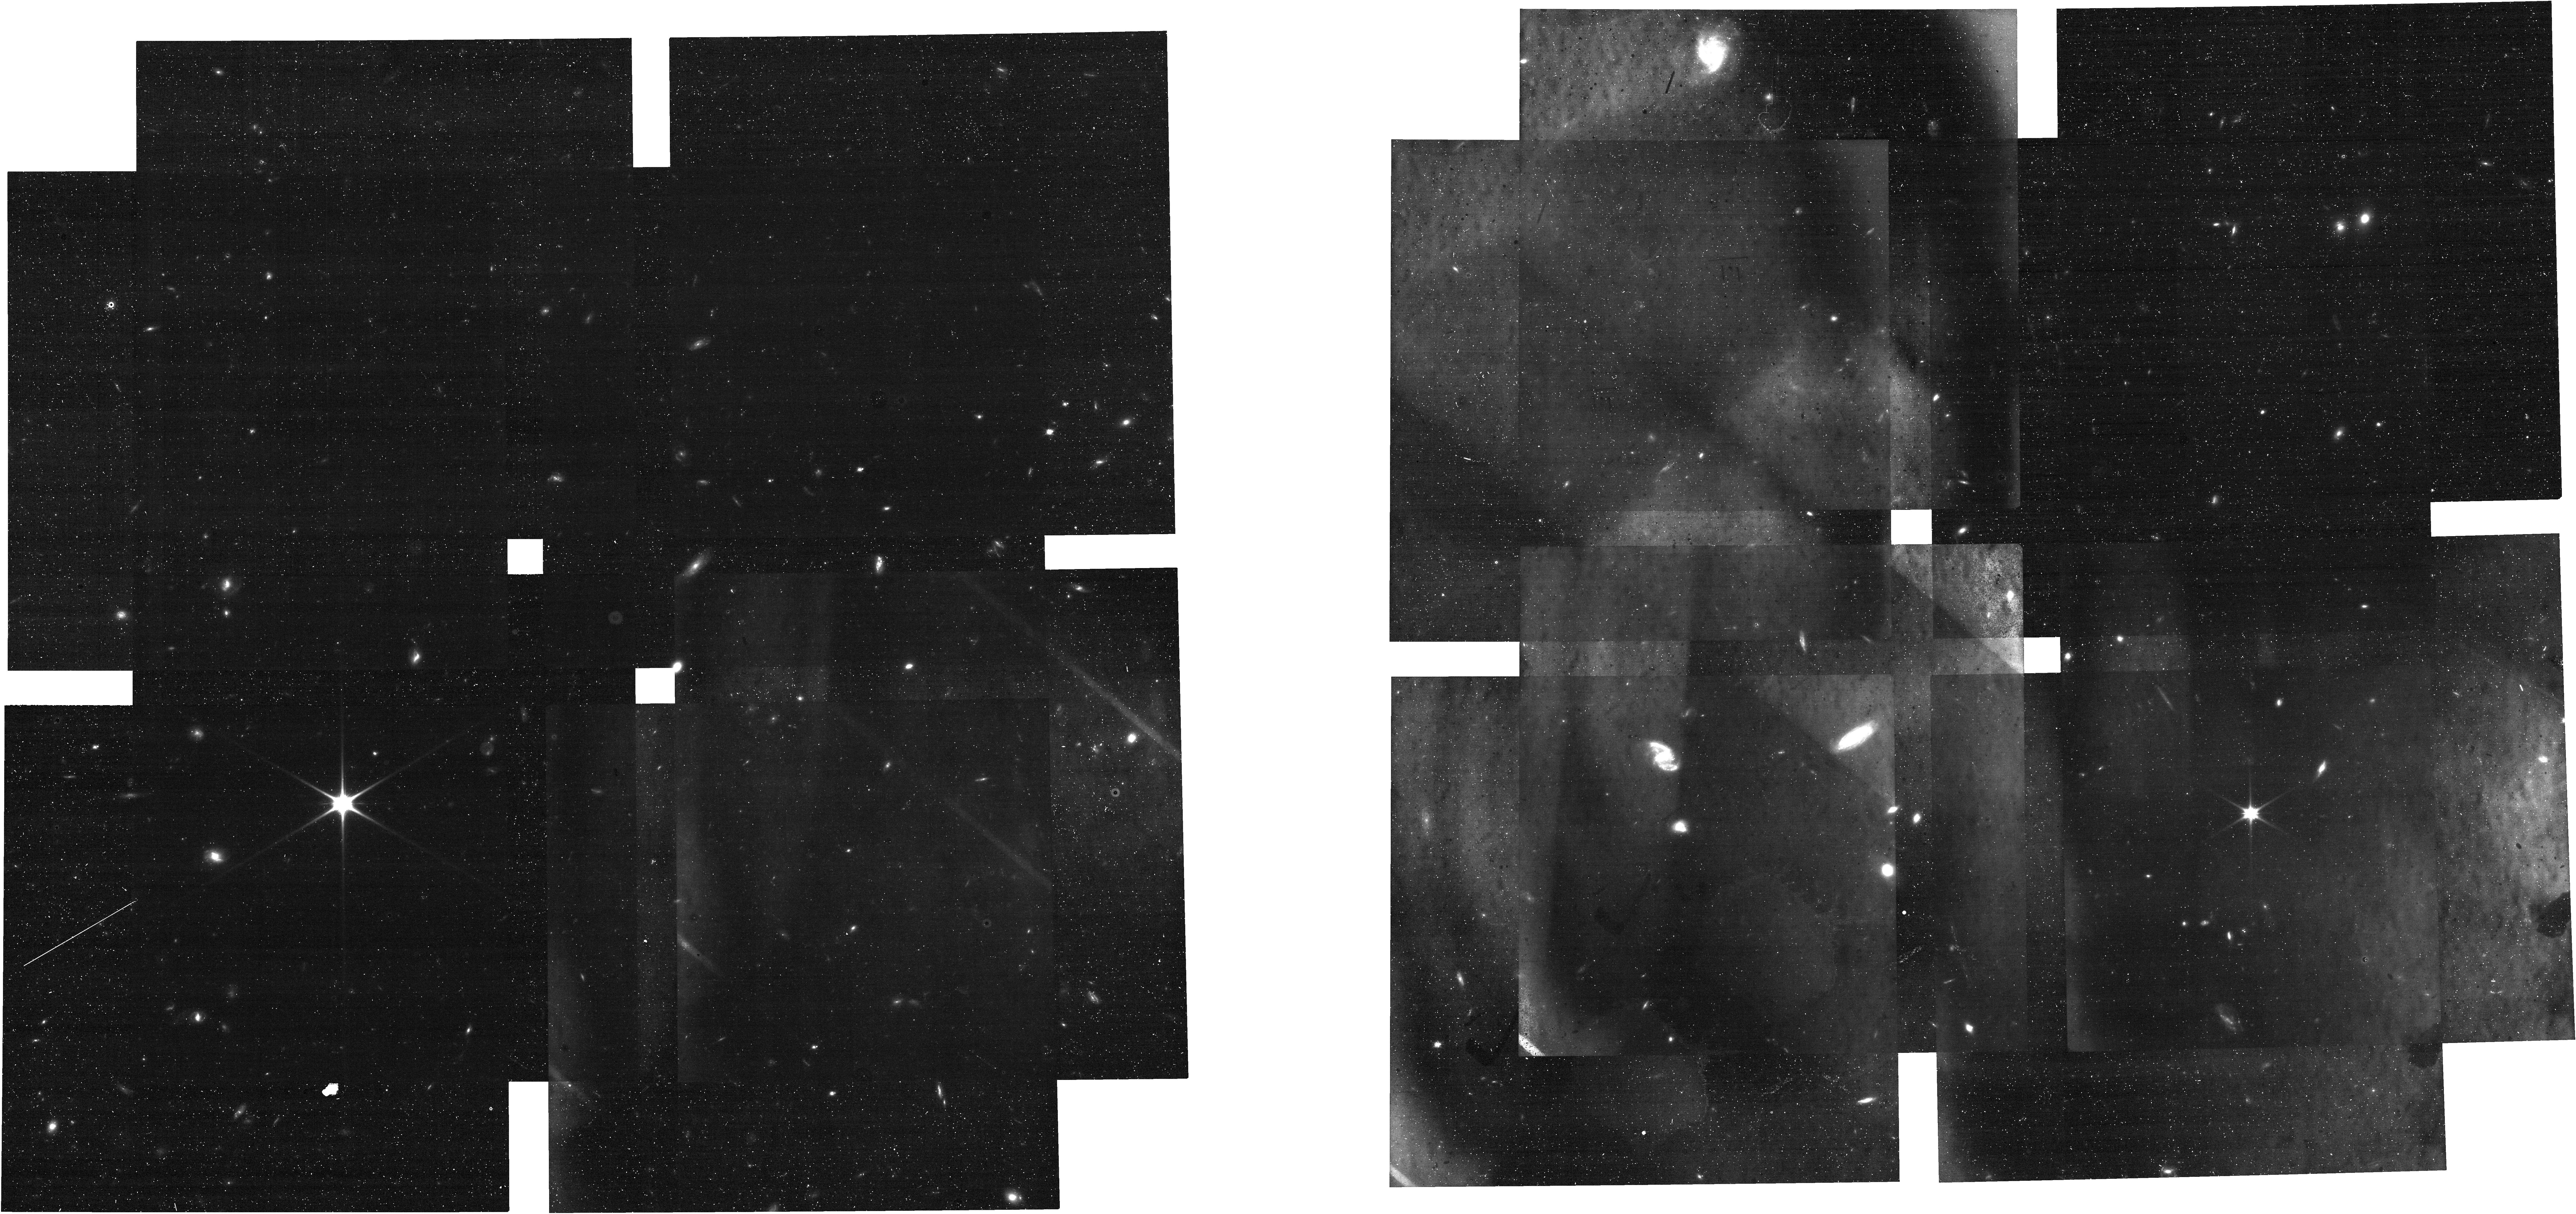
Target: ECLIPTIC-RA00
Instrument: NIRCAM
Filter: F090W
Exposure: 24 min
Observation ID: jw01475-o001_t004_nircam_clear-f090w

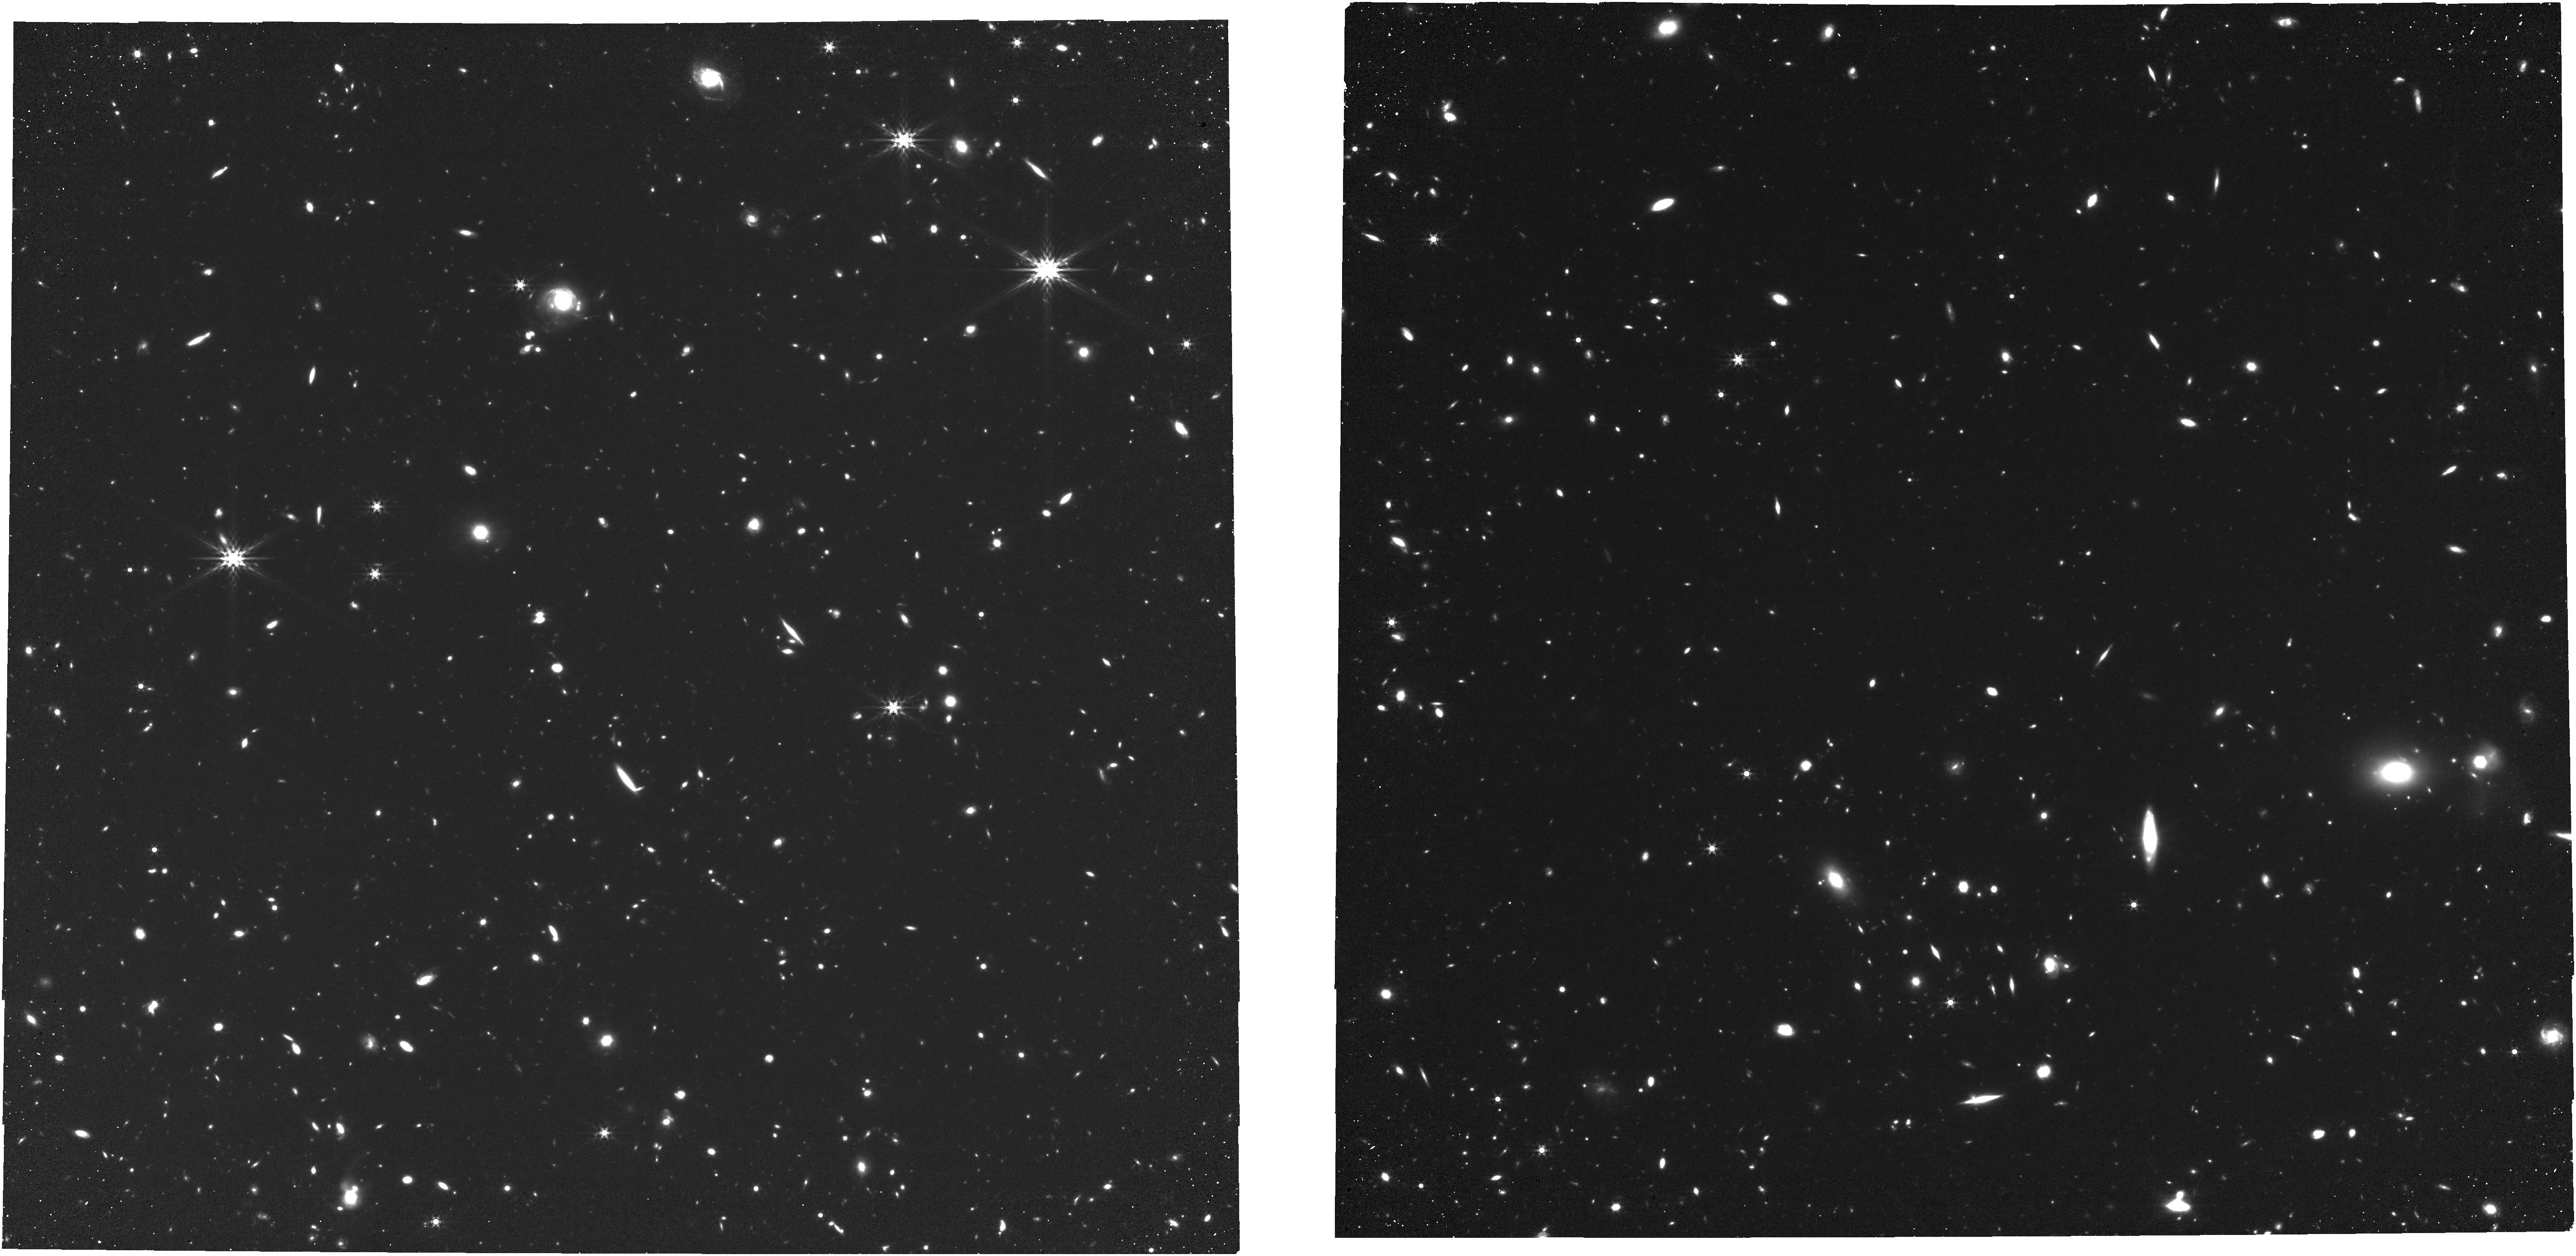
Target: ECLIPTIC-RA80
Instrument: NIRCAM
Filter: F444W
Exposure: 3.4 h
Observation ID: jw01475-o003_t008_nircam_clear-f444w

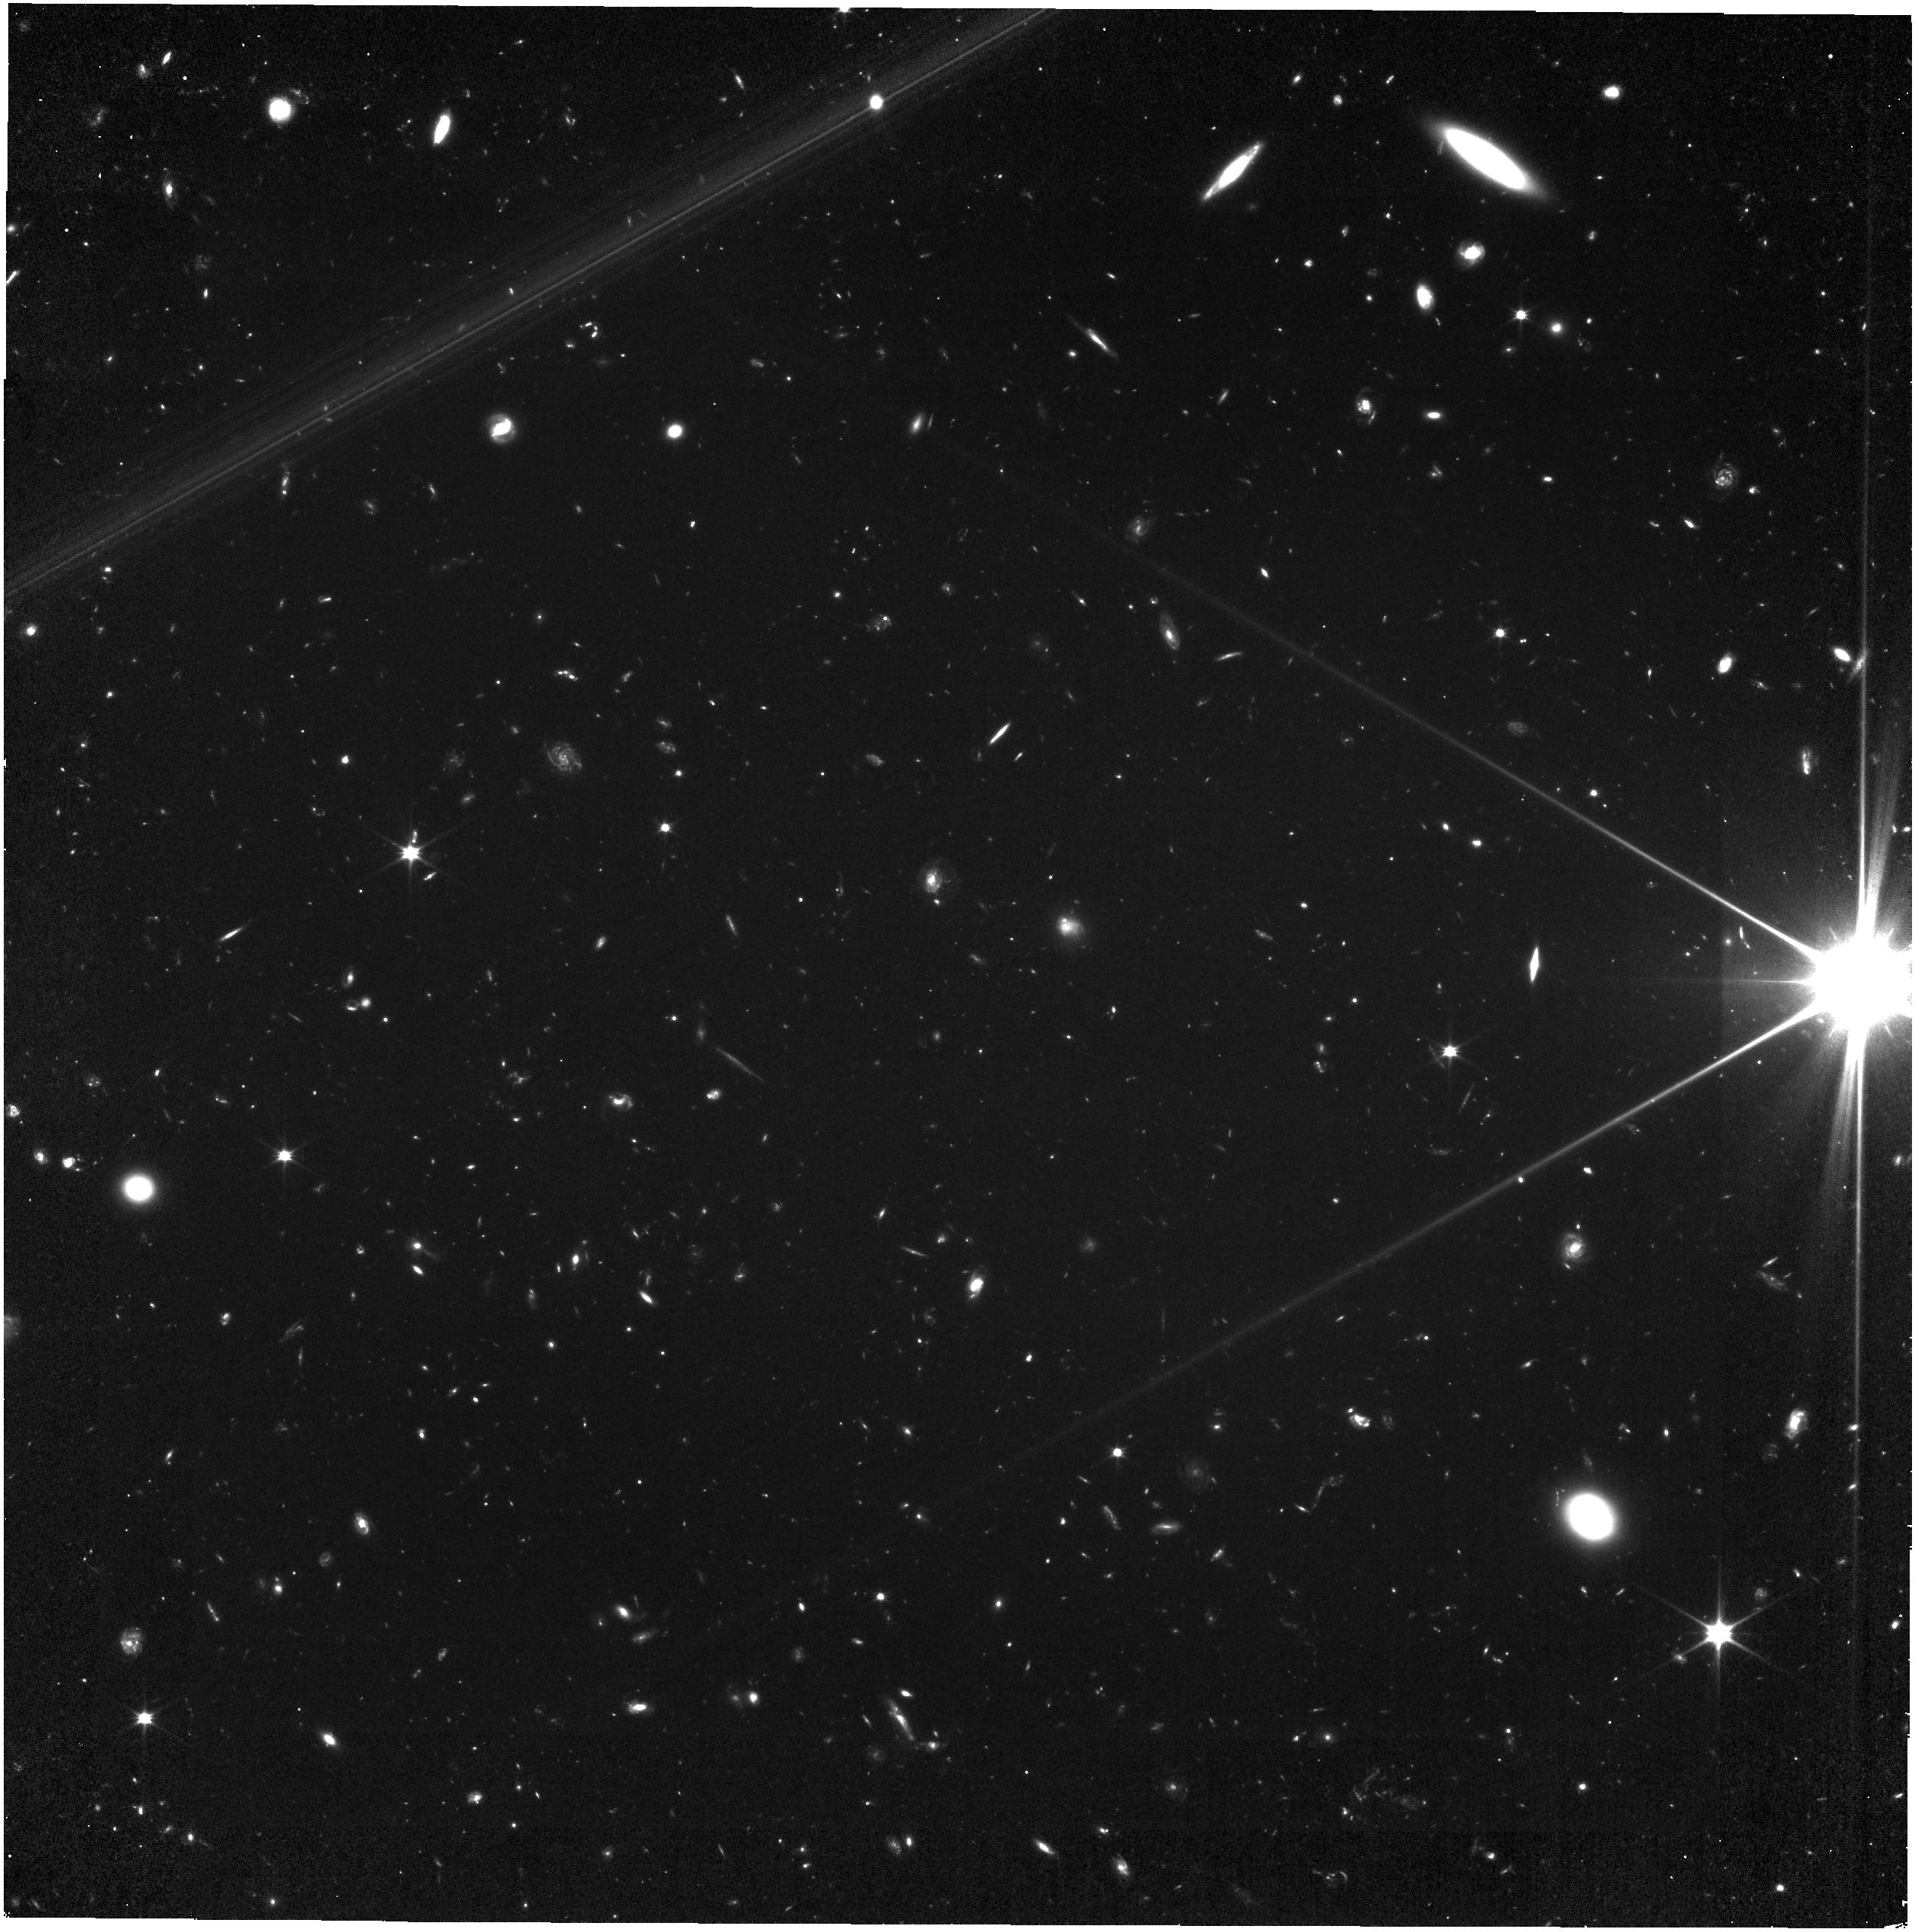
Target: ECLIPTIC-RA120
Instrument: NIRISS
Filter: CLEAR+F090W
Exposure: 3.2 h
Observation ID: jw01475-o004_t010_niriss_clear-f090w

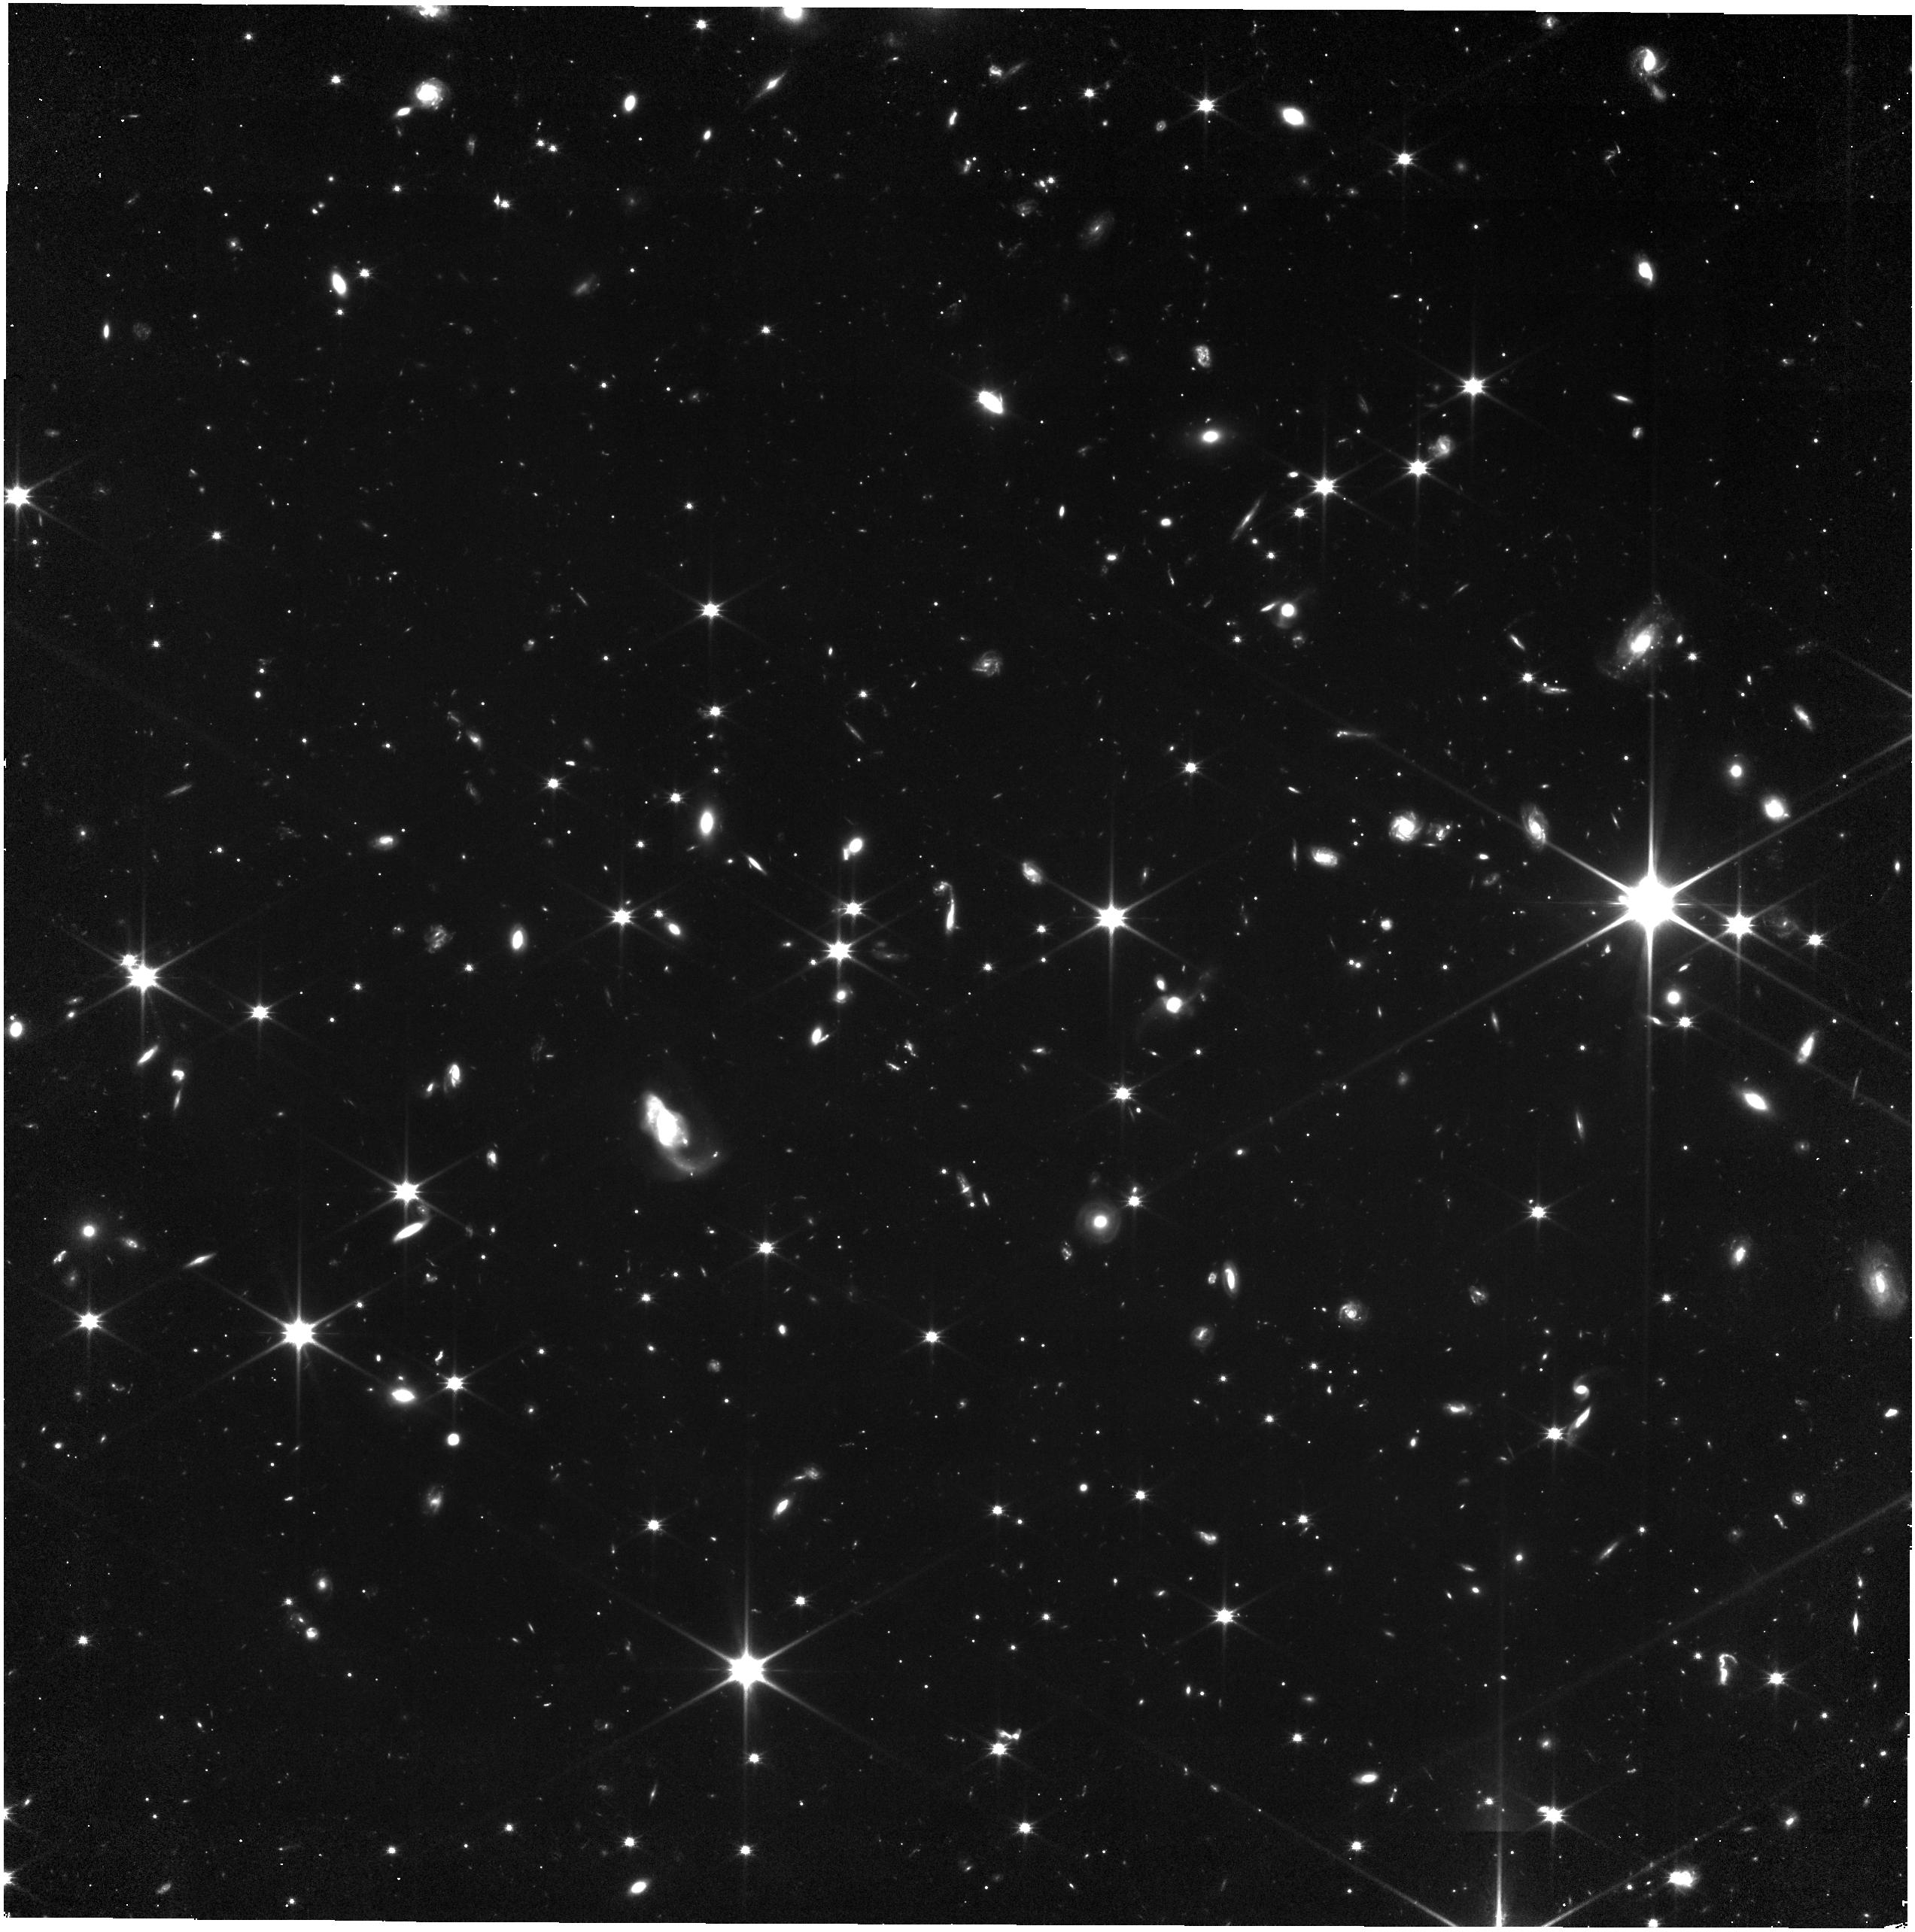
Target: ECLIPTIC-RA160
Instrument: NIRISS
Filter: CLEAR+F115W
Exposure: 3.2 h
Observation ID: jw01475-o005_t012_niriss_clear-f115w

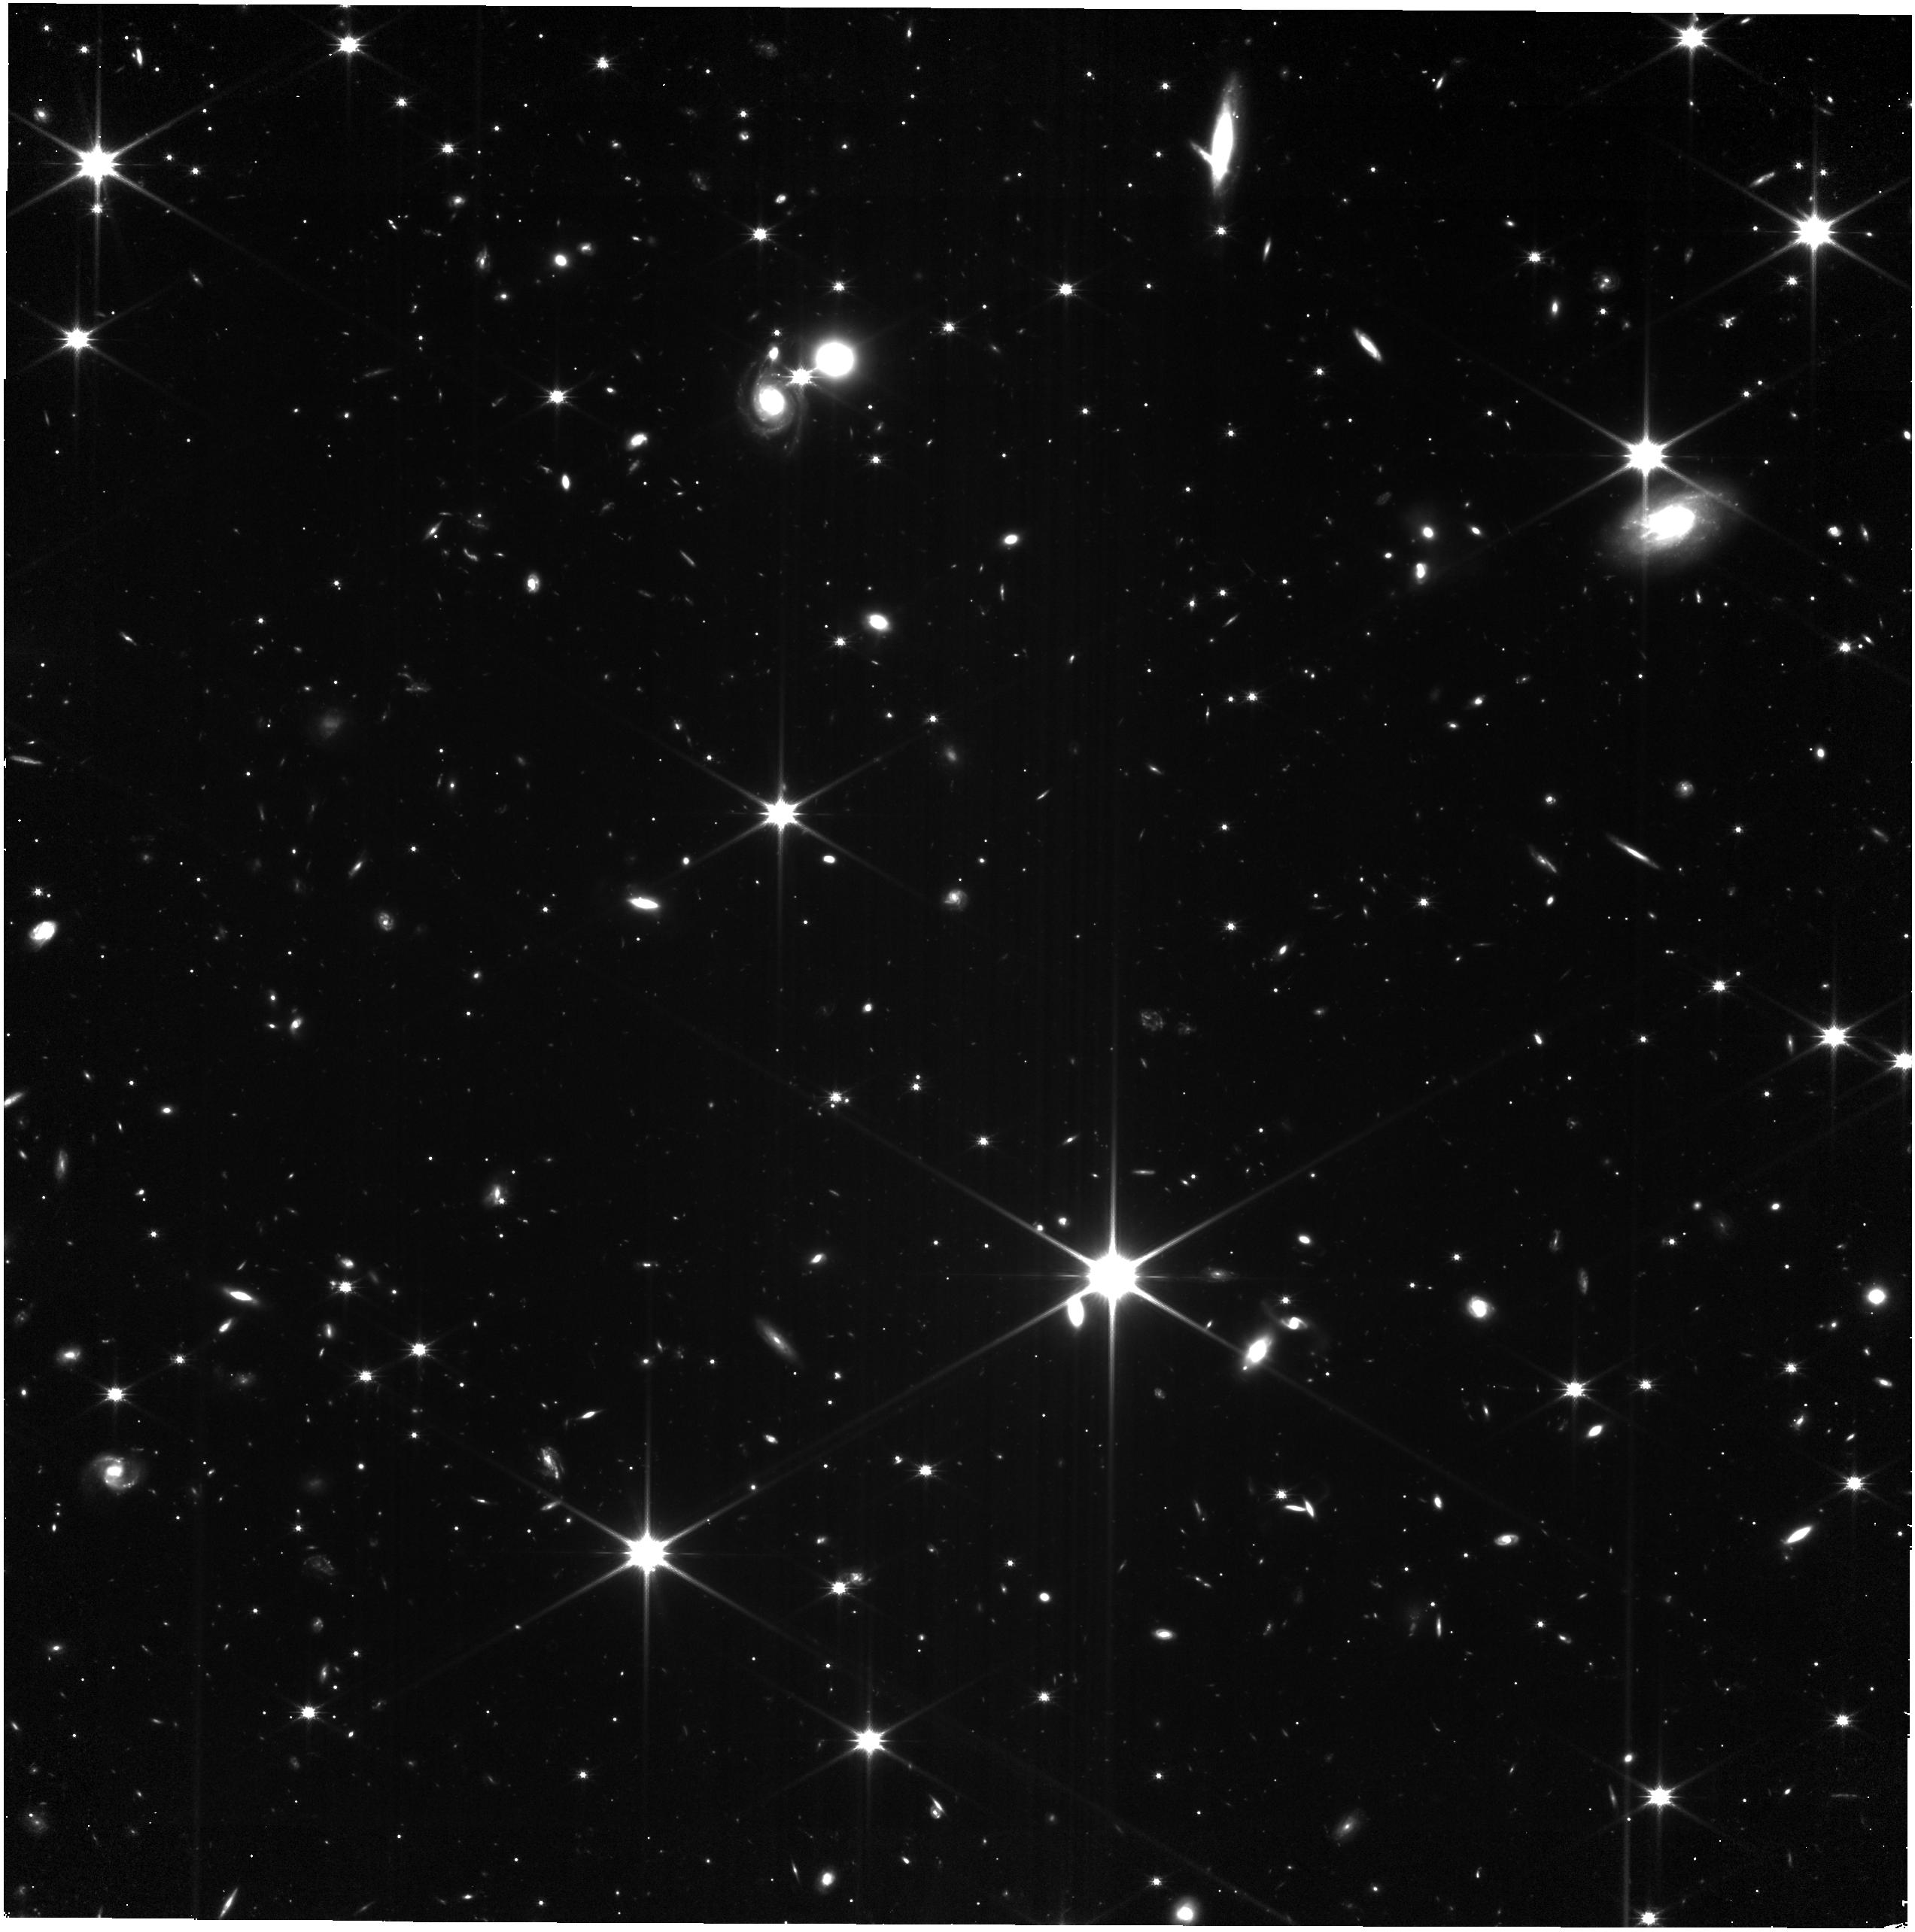
Target: ECLIPTIC-RA200
Instrument: NIRISS
Filter: CLEAR+F150W
Exposure: 3.2 h
Observation ID: jw01475-o006_t014_niriss_clear-f150w

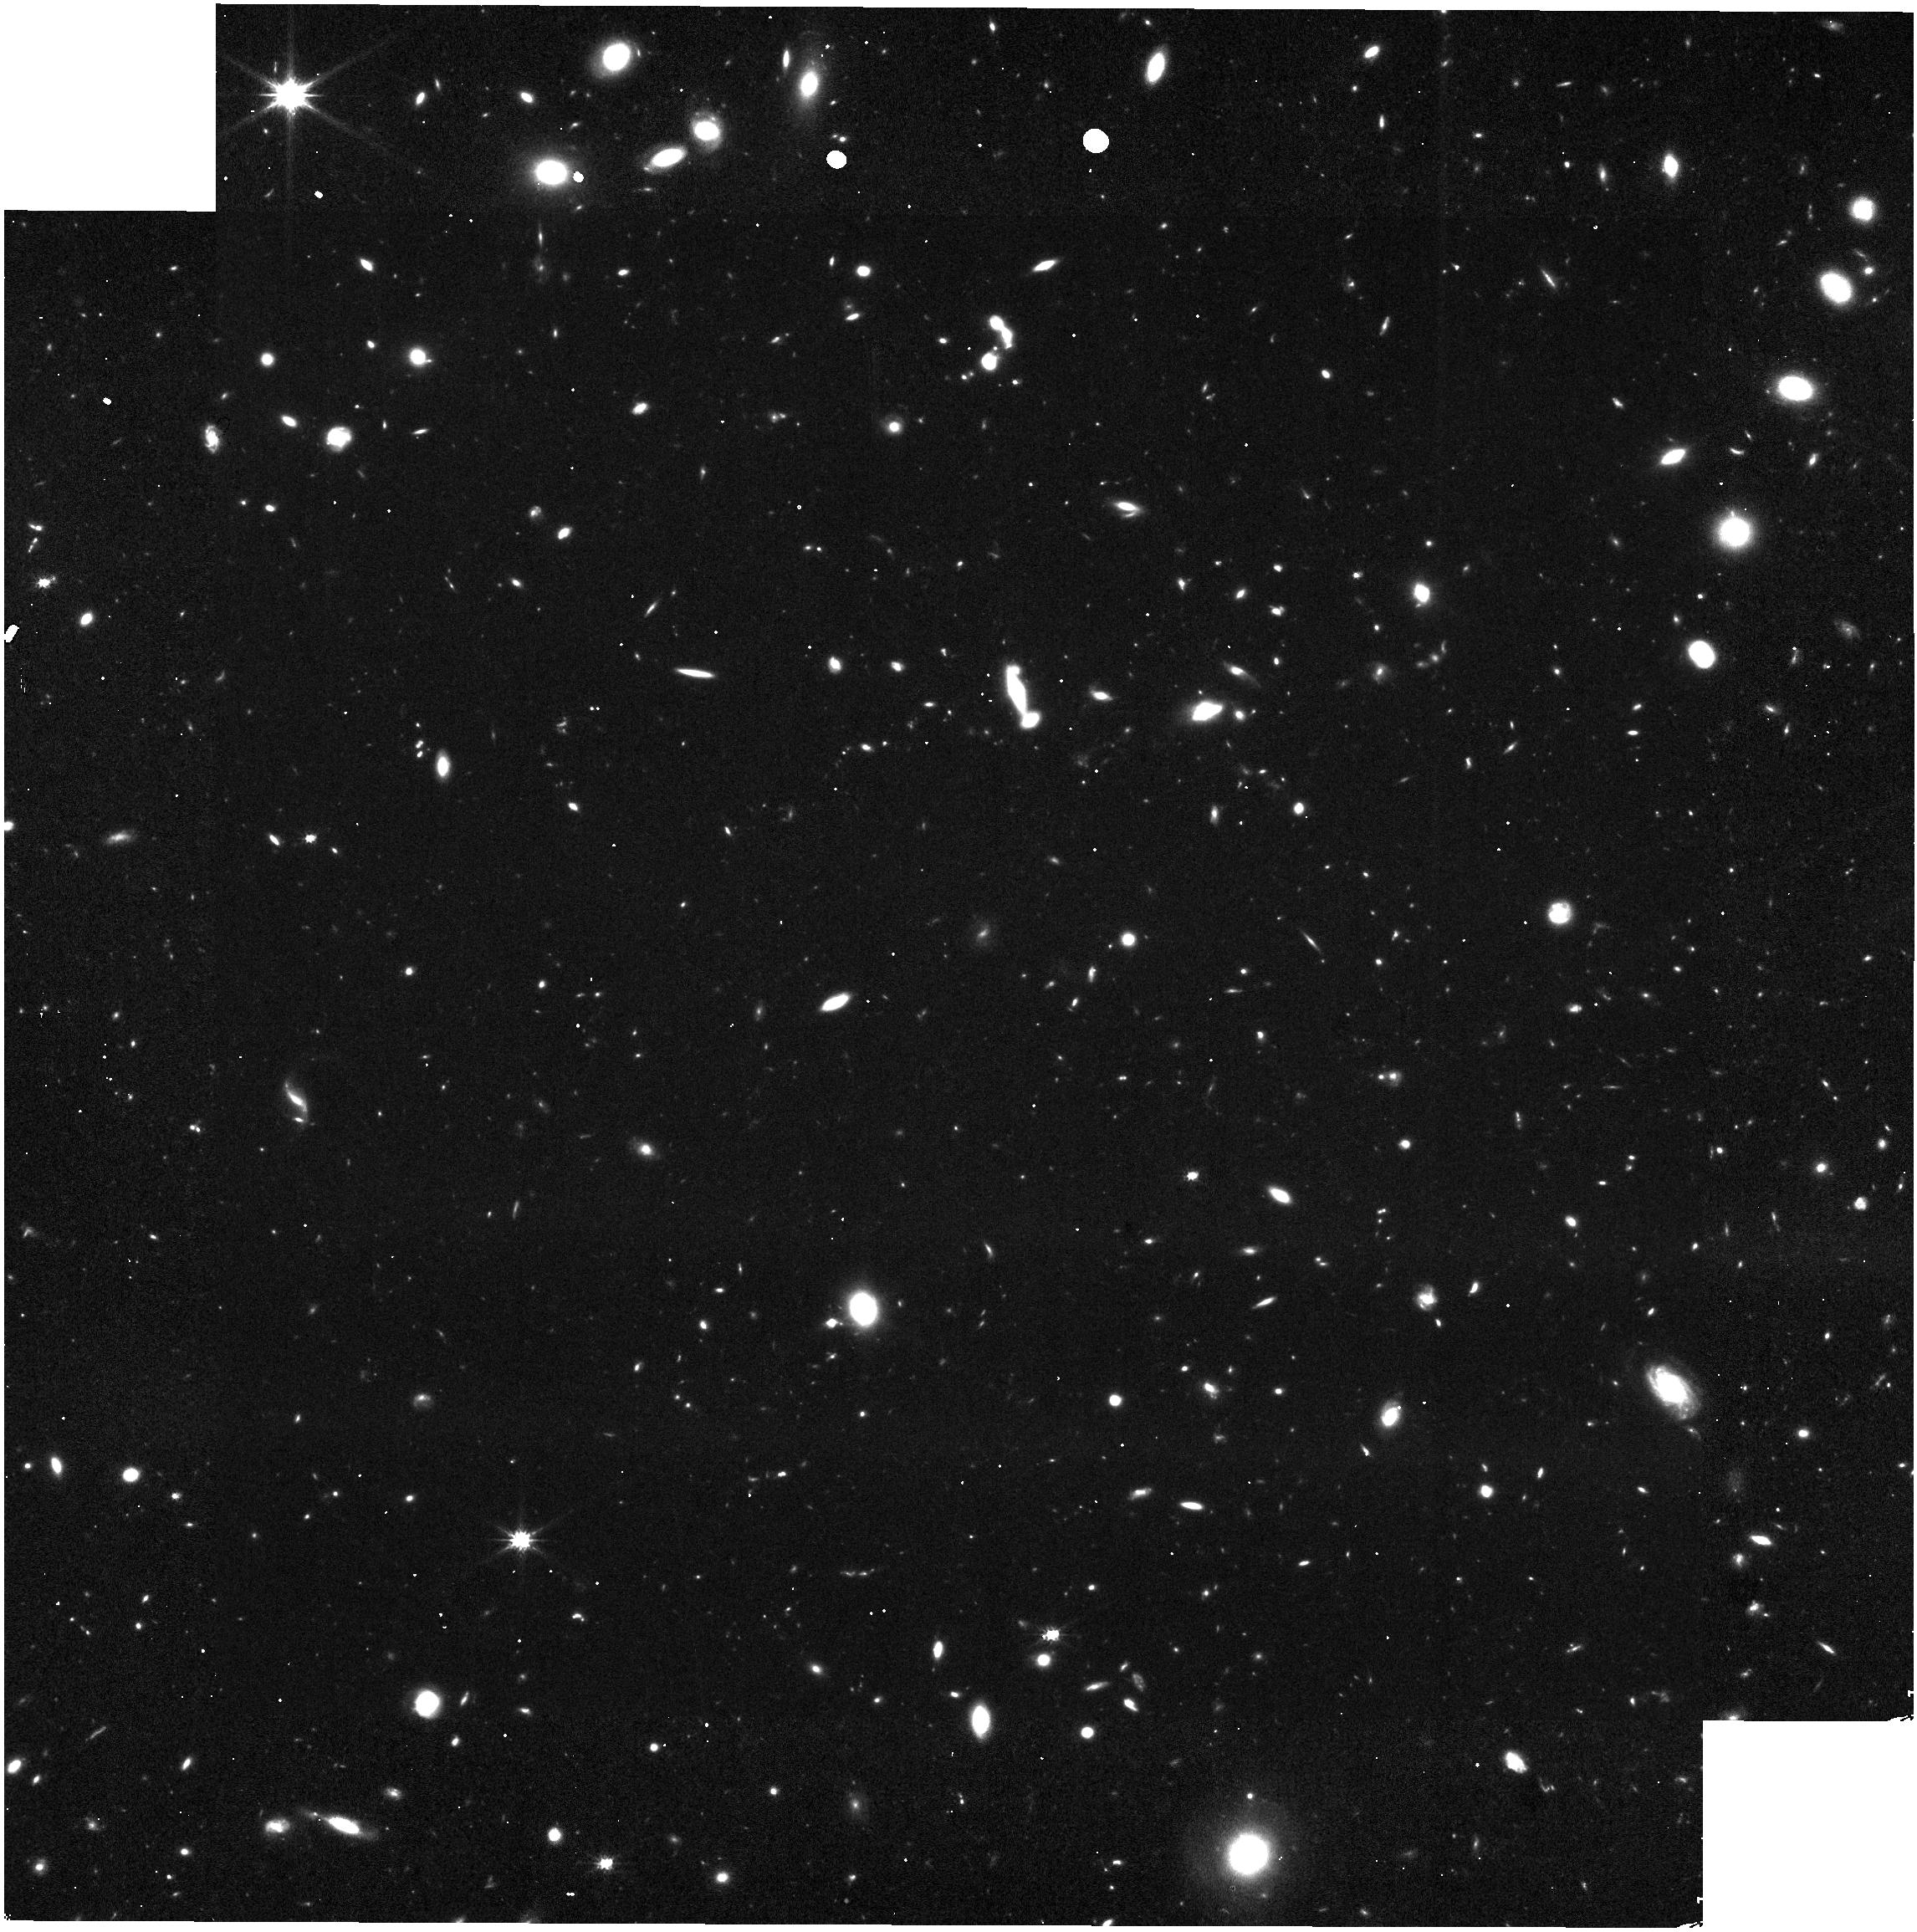
Target: ECLIPTIC-RA00
Instrument: NIRISS
Filter: CLEAR+F200W
Exposure: 23 min
Observation ID: jw01475-o001_t004_niriss_clear-f200w

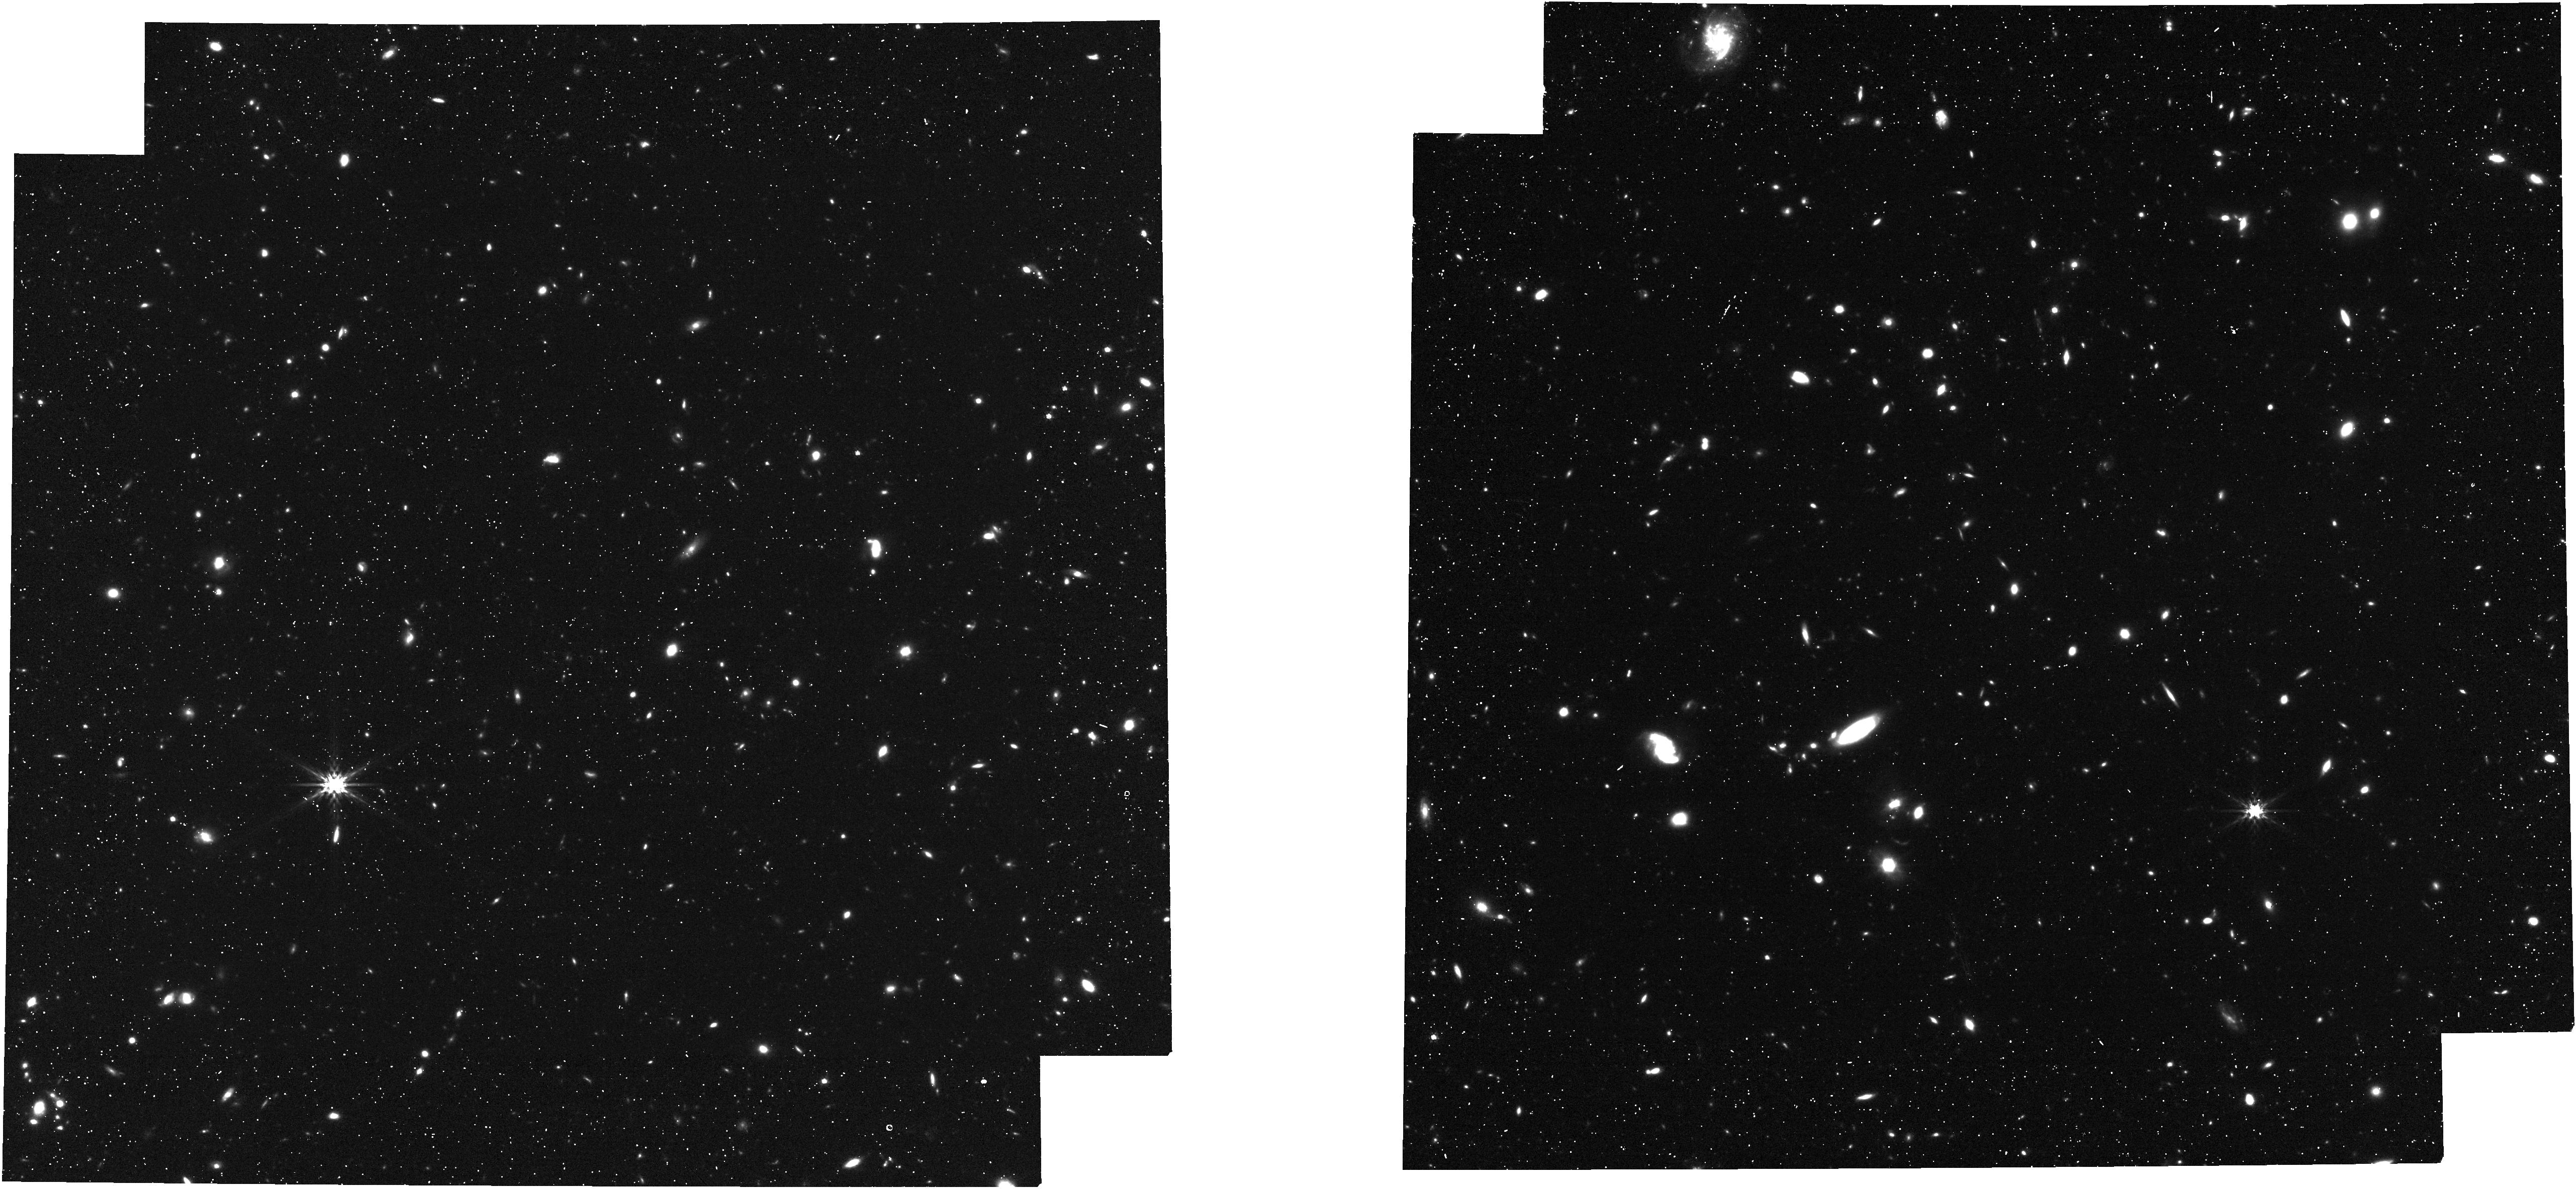
Target: ECLIPTIC-RA00
Instrument: NIRCAM
Filter: F444W
Exposure: 24 min
Observation ID: jw01475-o001_t004_nircam_clear-f444w

NIRCam Sky Flat Field Monitor (PI: Boyer, Martha L.)

Instead of taking dedicated sky flats during Cycle 1, we will use the deep field GTO data to reconstruct P-flats in a subset of filters. Analysis of the CV3 flats suggest wavelength dependence in the P-flat is generally <1% in all detectors (though it appears to reach as high as 2% in some pixels on the tail-end of the distribution), so there is no need to take additional flats in the remaining filters unless on-sky commissioning data present different results. Since we cannot control when the GTO data are obtained, we will also monitor the stability of the sky flats with the F150W and F444W filter pair. We will obtain 6 epochs, which are scheduled in parallel with NIRISS sky flats. Large scale frequency variations in the NIRCam illumination pattern (L-flats) will be measured in CAL-NIRCAM-003, in combination with the data from this program. This calibration program is provisional and may change in response to system developments and the final science program.